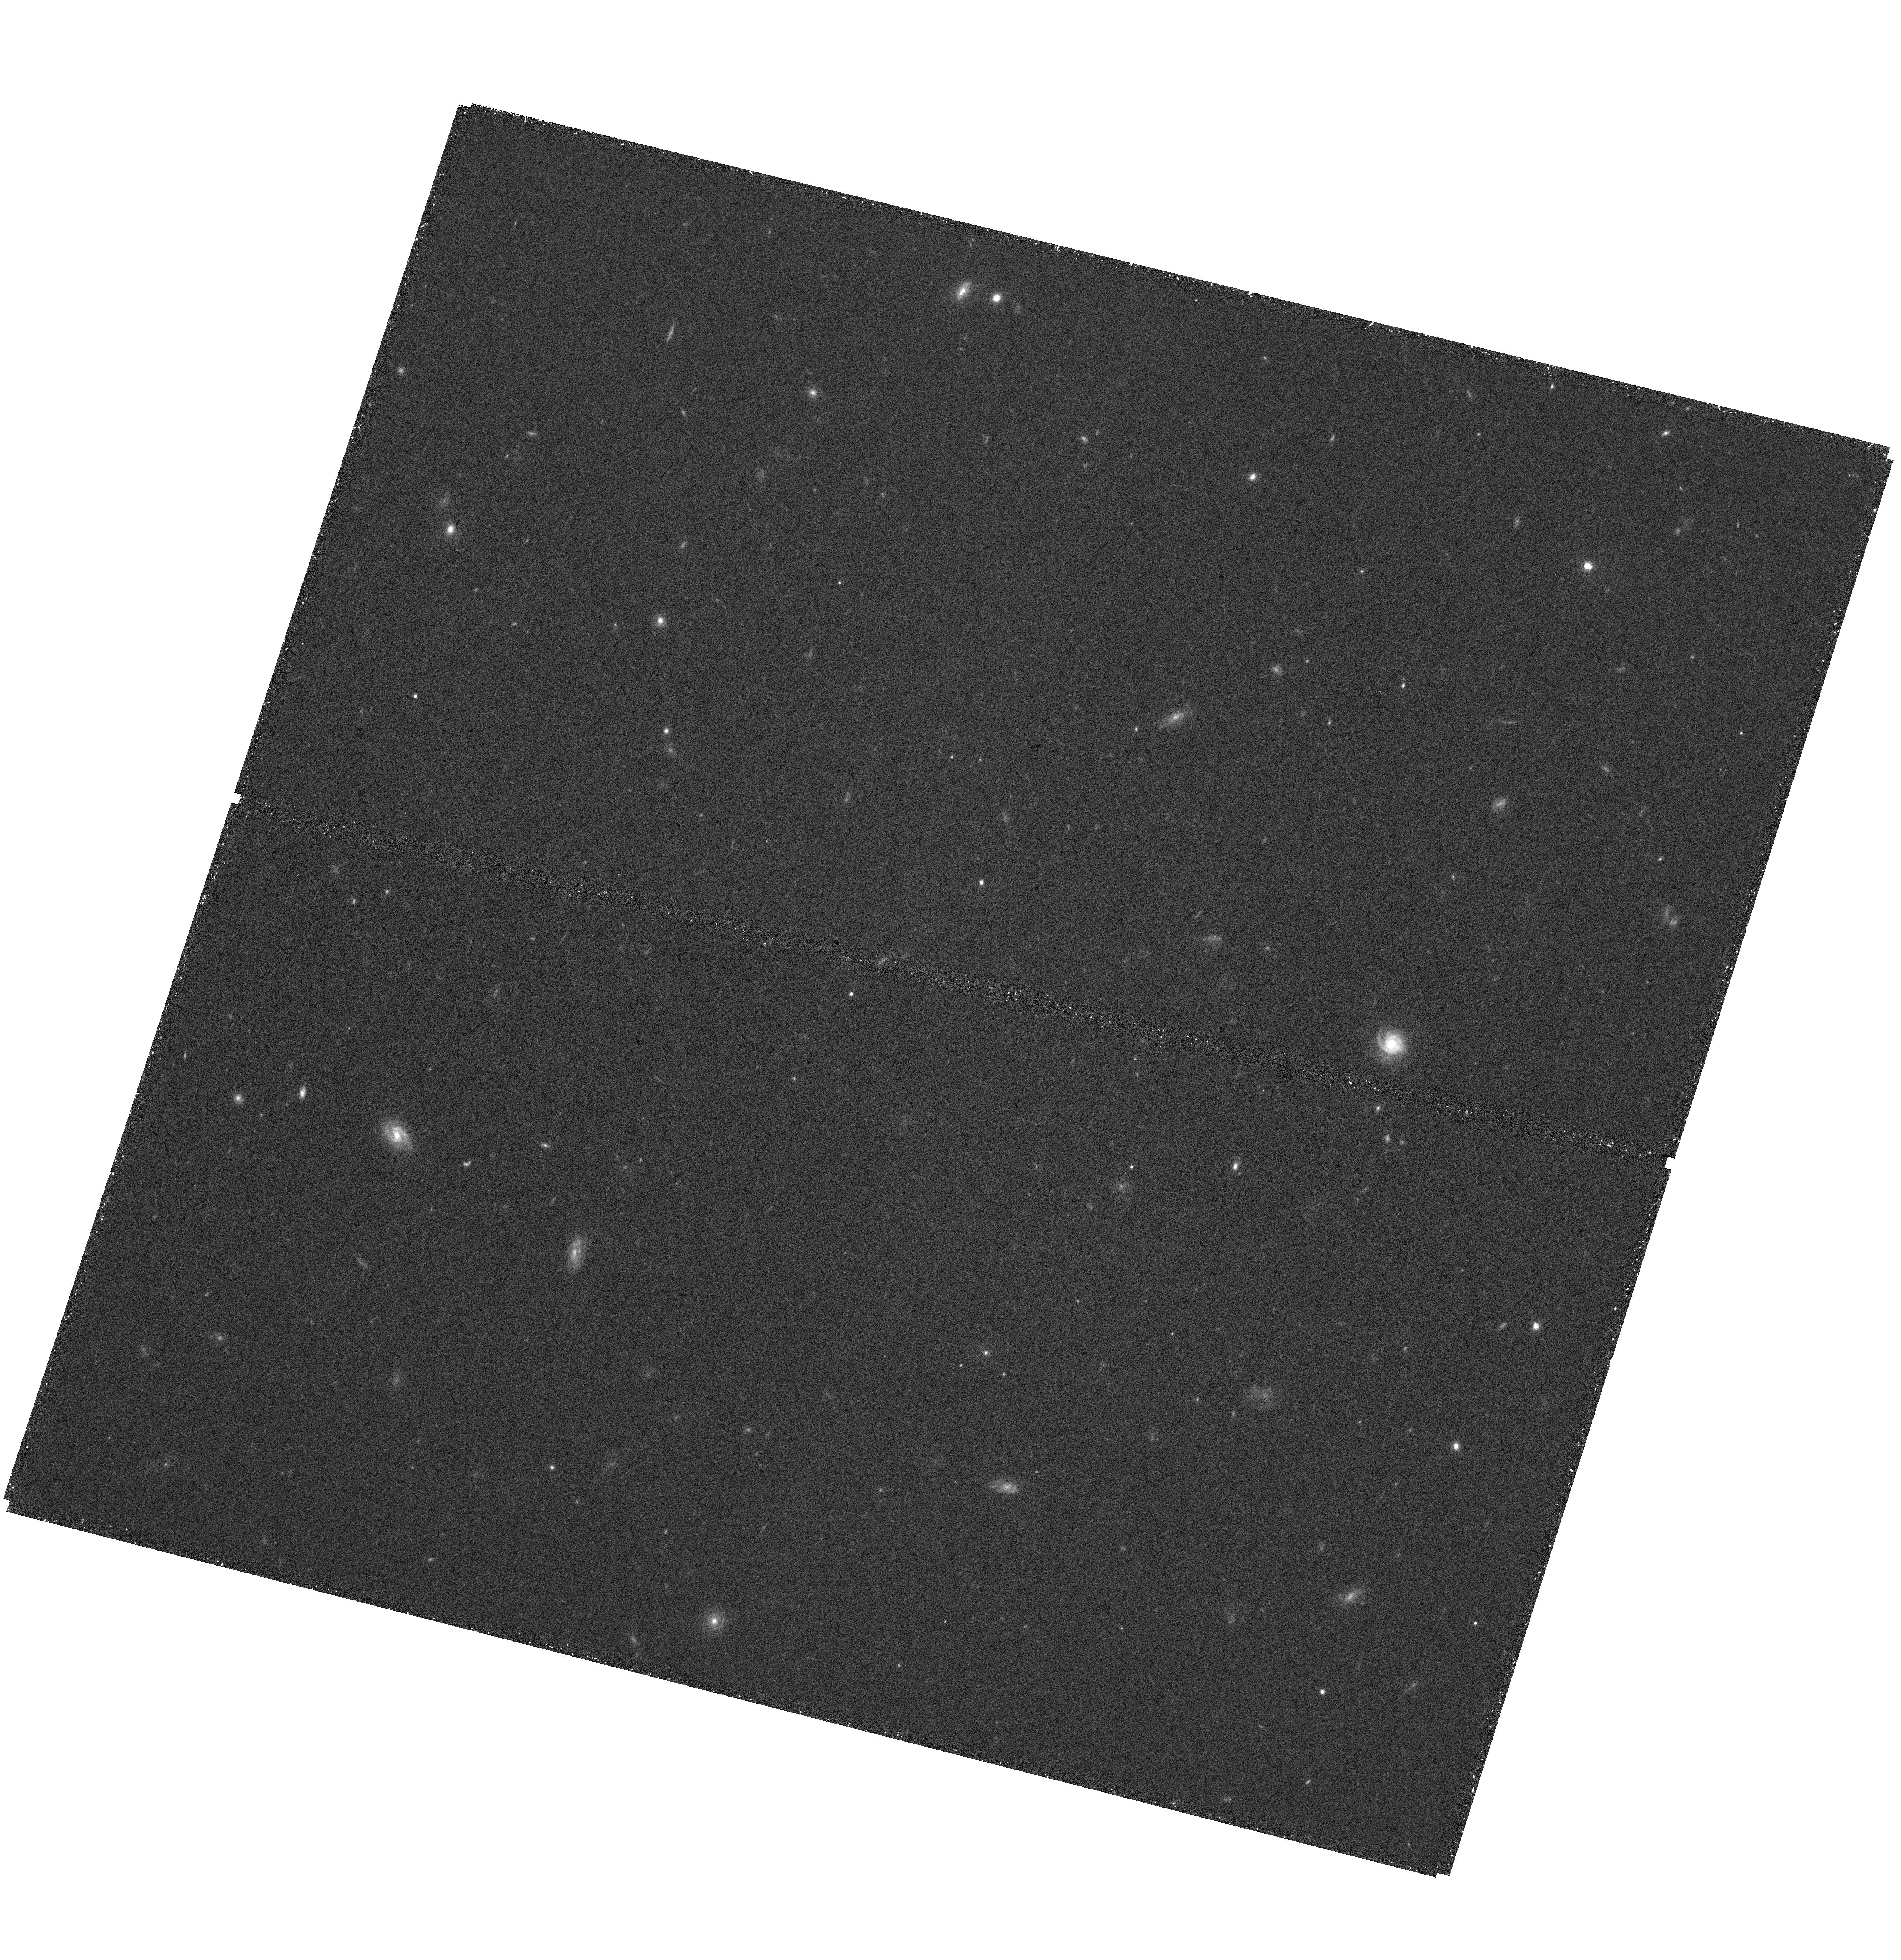
Target: J1316
Instrument: WFC3/UVIS
Filter: F775W
Exposure: 40 min
Observation ID: hst_17286_04_wfc3_uvis_f775w_if3e04

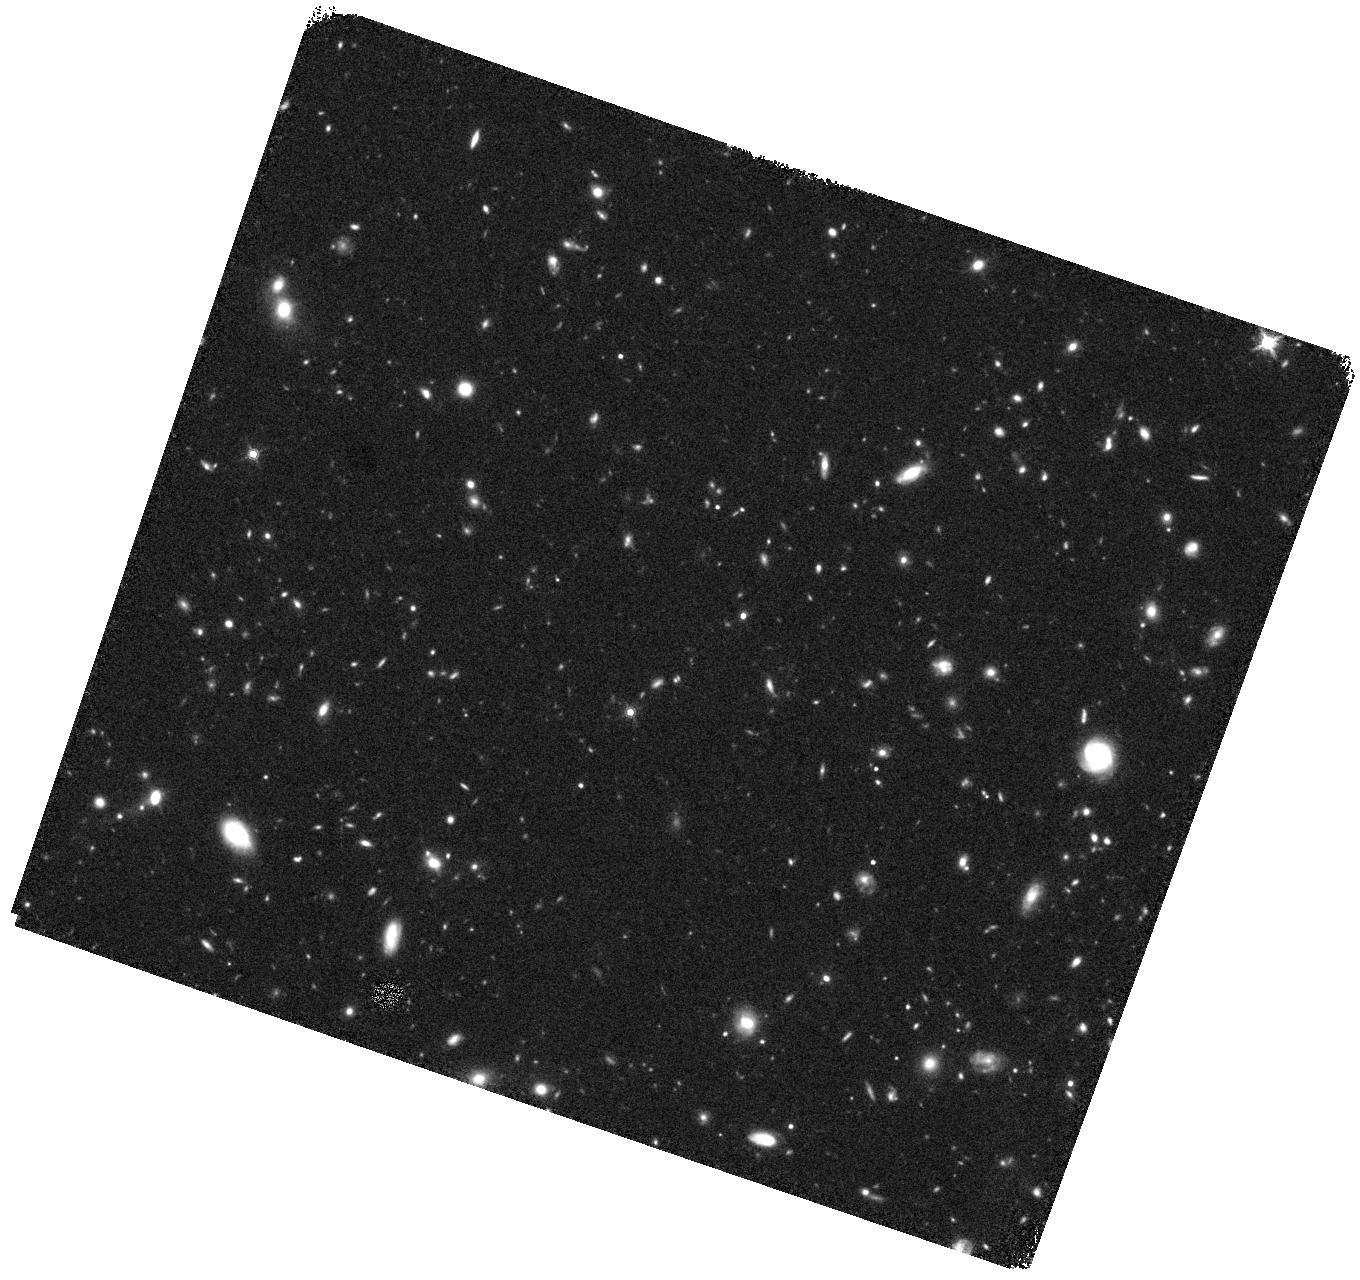
Target: J1316
Instrument: WFC3/IR
Filter: F160W
Exposure: 40 min
Observation ID: hst_17286_05_wfc3_ir_f160w_if3e05

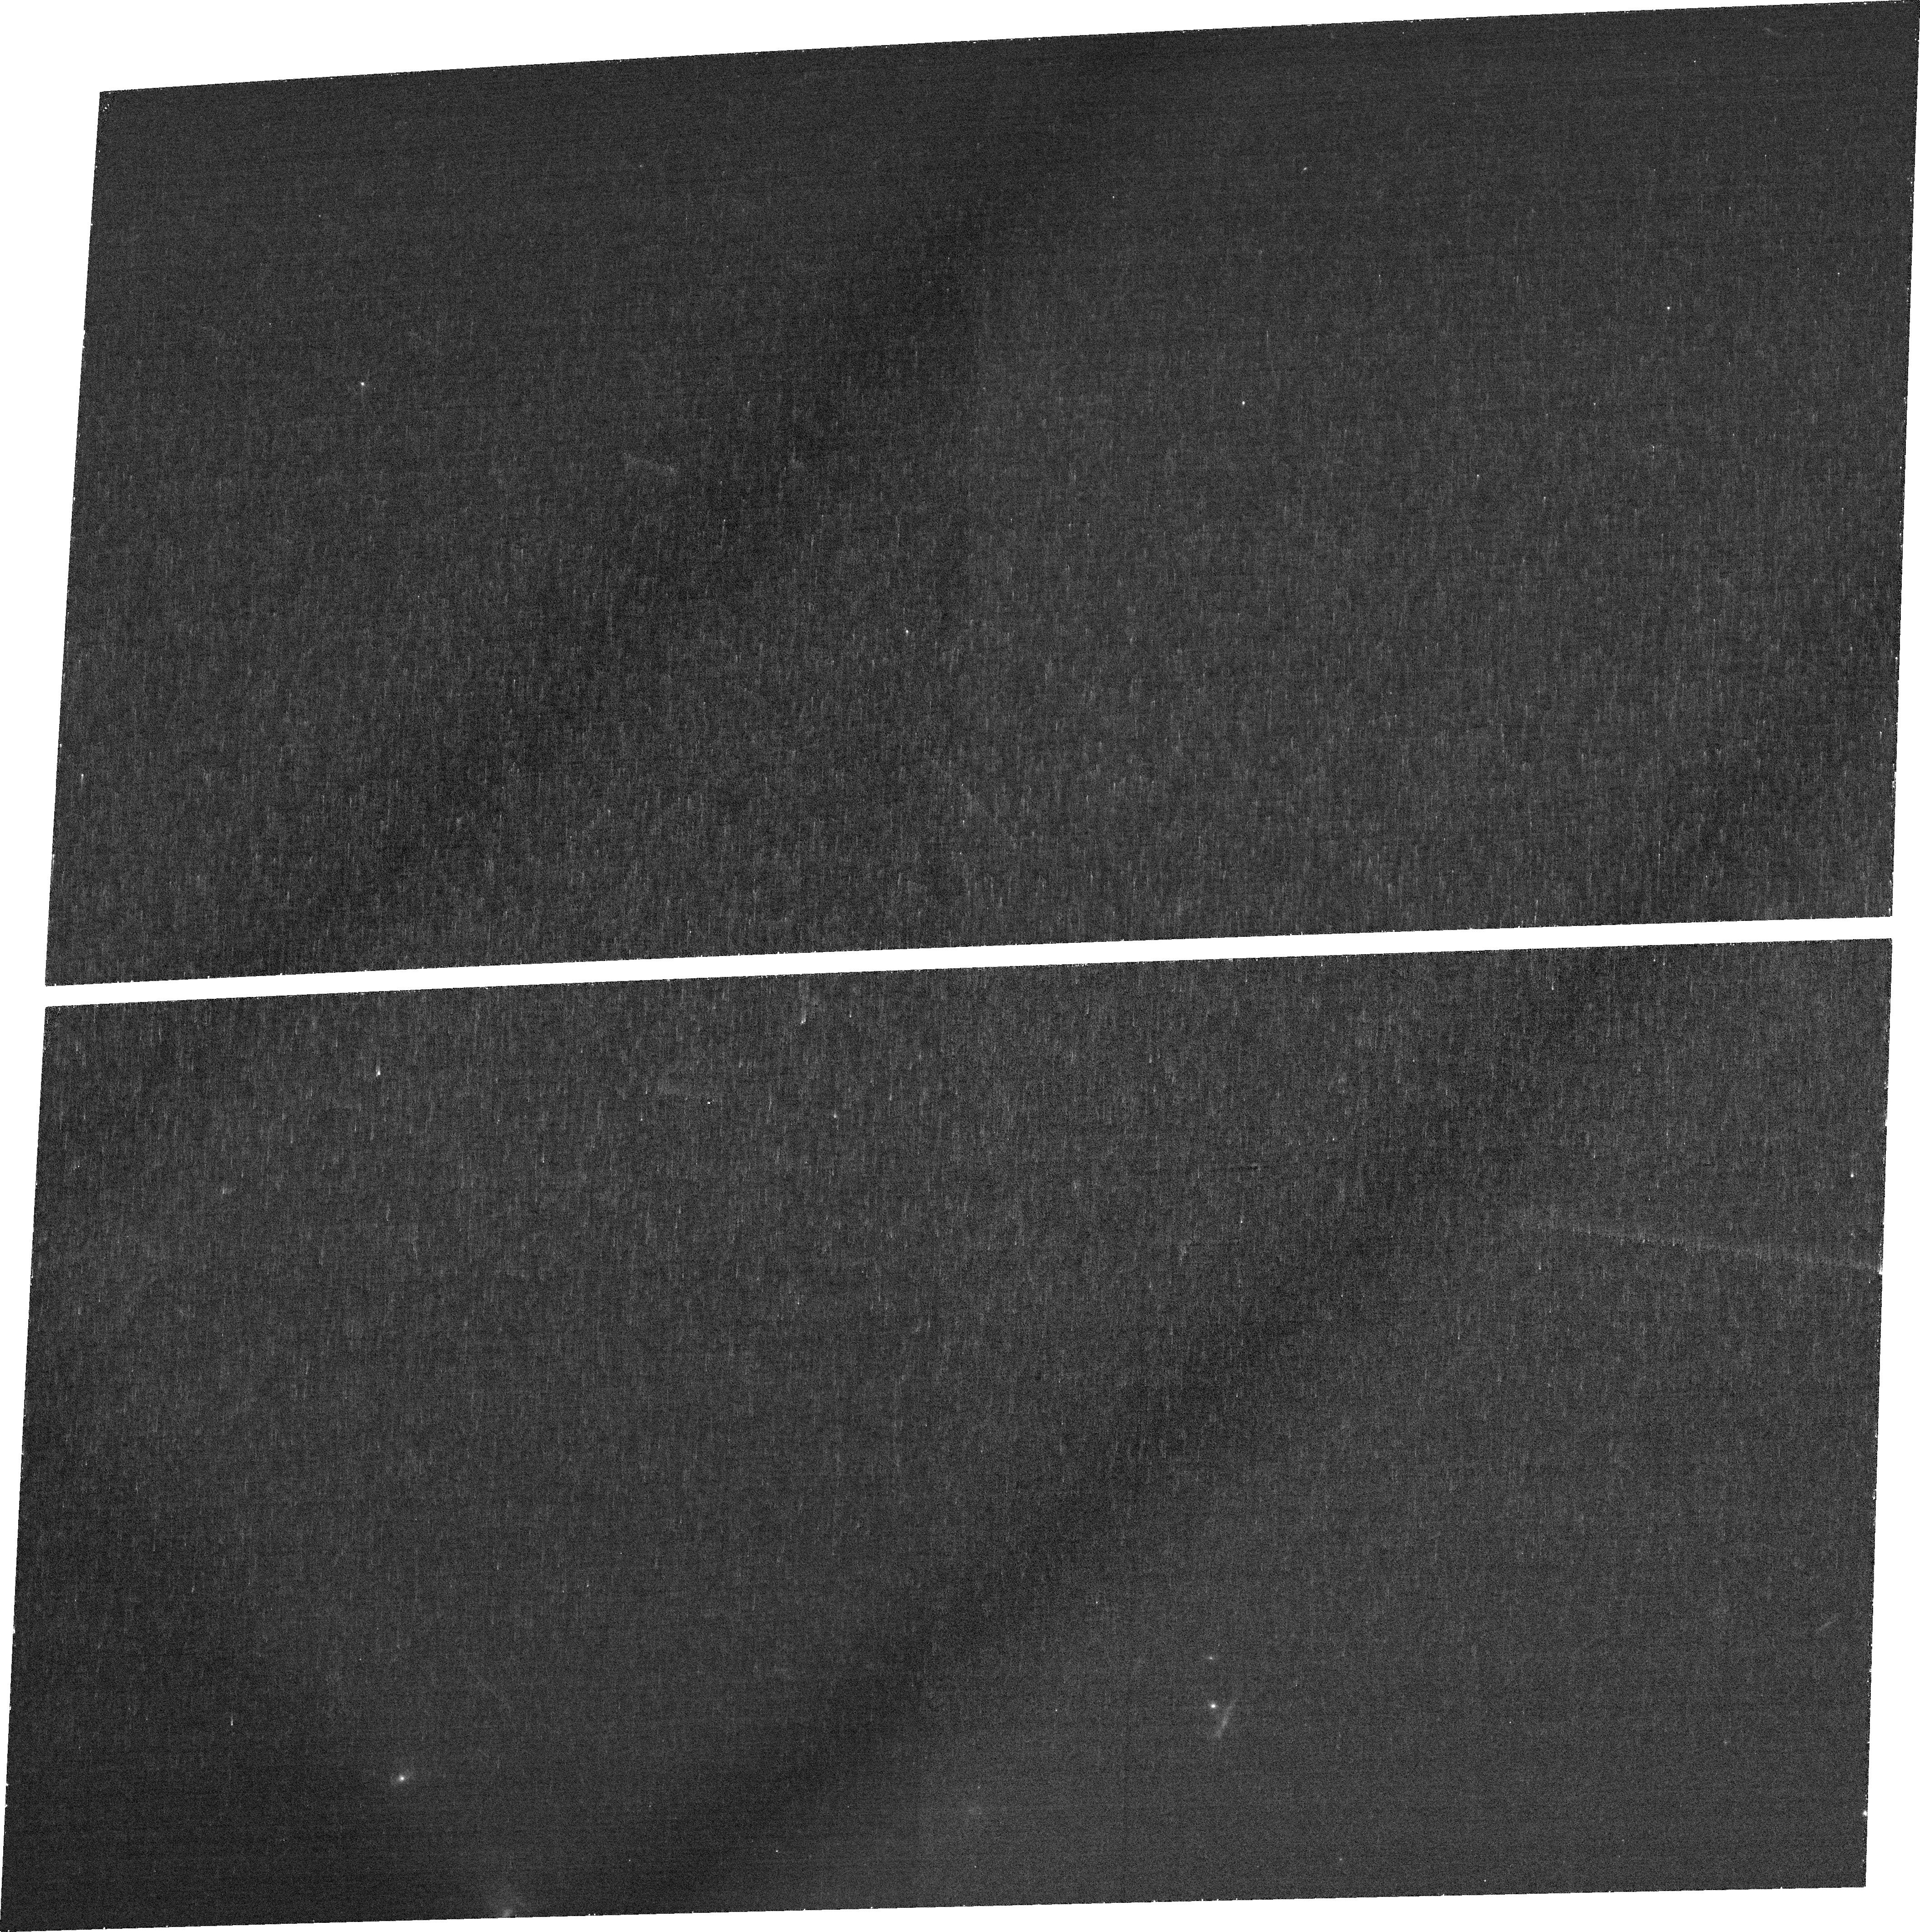
Target: J1316
Instrument: ACS/WFC
Filter: FR551N
Exposure: 35 min
Observation ID: jf3e03010

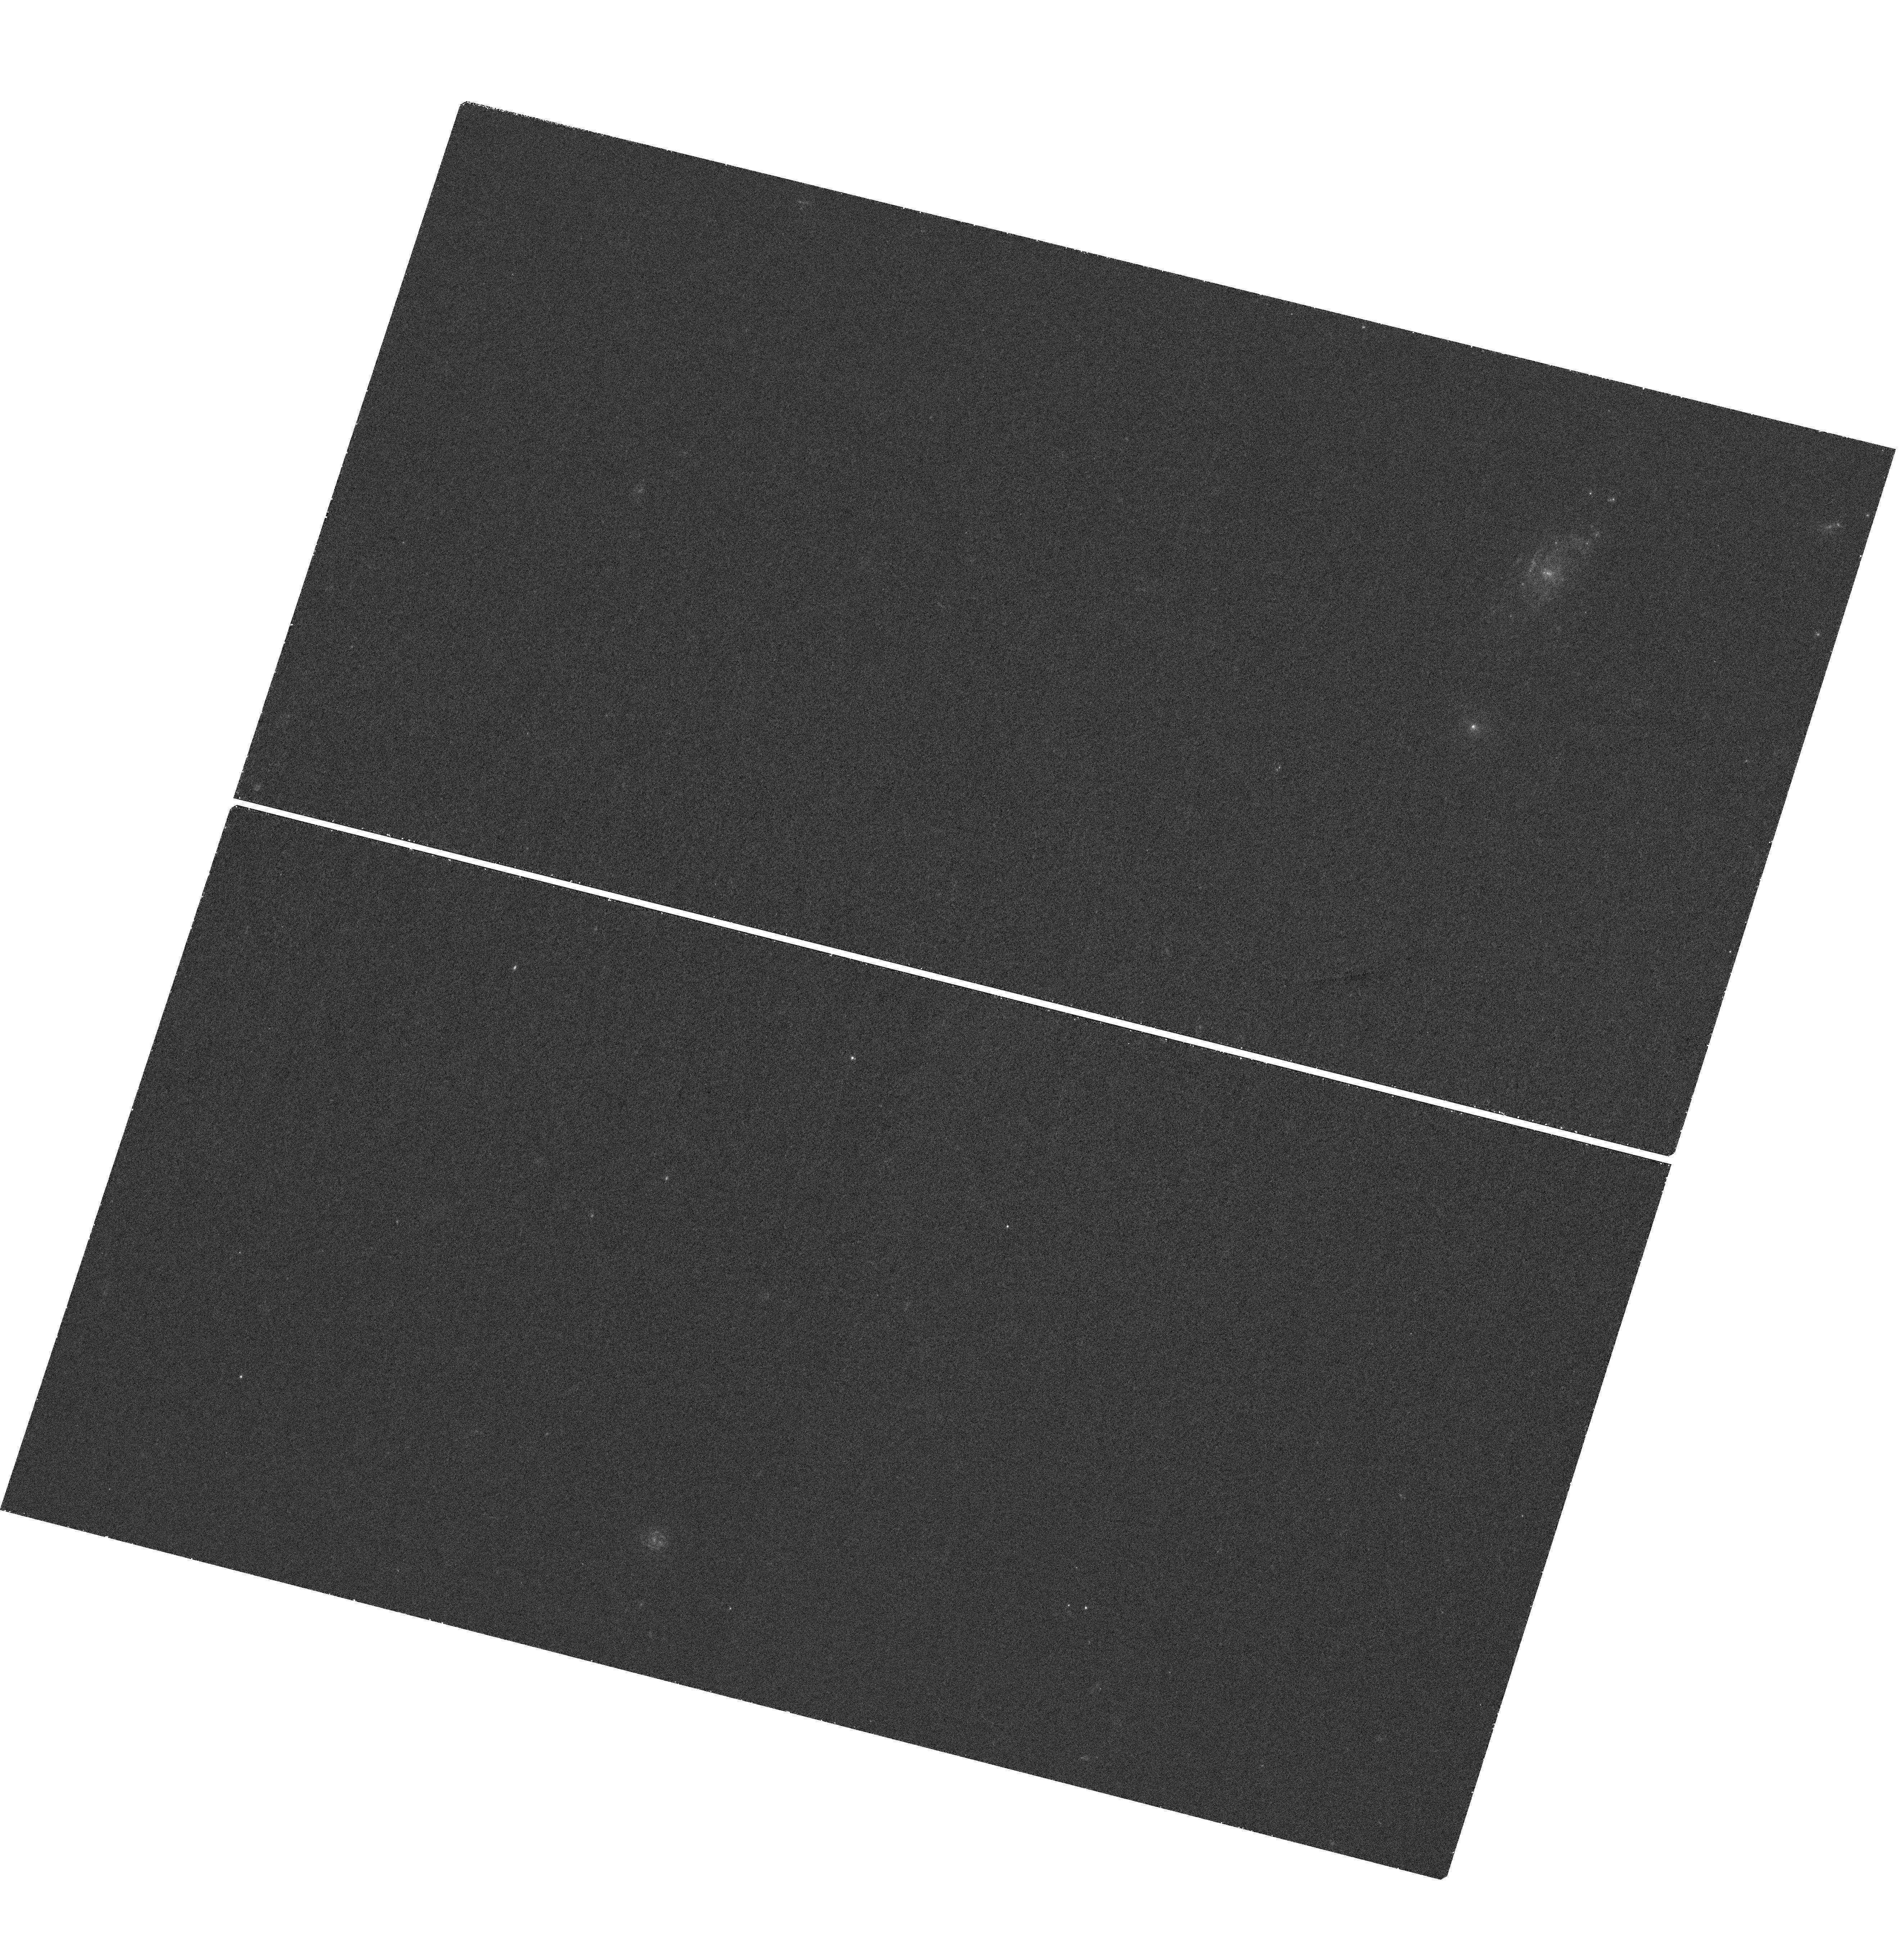
Target: J1316
Instrument: WFC3/UVIS
Filter: F410M
Exposure: 1.4 h
Observation ID: hst_17286_01_wfc3_uvis_f410m_if3e01

Unveiling the origin and nature of the UV-brightest Lyman continuum emitting star-forming galaxy (PI: Marques-Chaves, Rui)

J1316+2614 at z=3.613 was recently discovered as the UV-brightest star-forming galaxy and also the strongest Lyman continuum (LyC, with energies >13.6 eV) emitter ever detected. 1316+2614 also shows other outstanding properties, including possible "exotic" stellar populations and massive inflowing gas, hinting at a new, very efficient mode of star formation. These unexpected results challenge our understanding of the LyC escape in UV-bright galaxies, and of the potential role these sources may play in cosmic reionization. Furthermore, unsually bright galaxies are now being discovered at very high-redshifts with the James Webb, stressing the need to urgently understand the nature of such sources. The exceptional properties of J1316+2614 call for rapid follow-up observations. Here we request Hubble Space Telescope high-resolution imaging of J1316+2614 for the morphological characterization of the LyC emitting regions, ionizing source, inflowing gas, and the elusive old stellar population. The requested observations will uncover some of the most important, but still open questions raised by this exceptional source, including those related to its origin and nature.